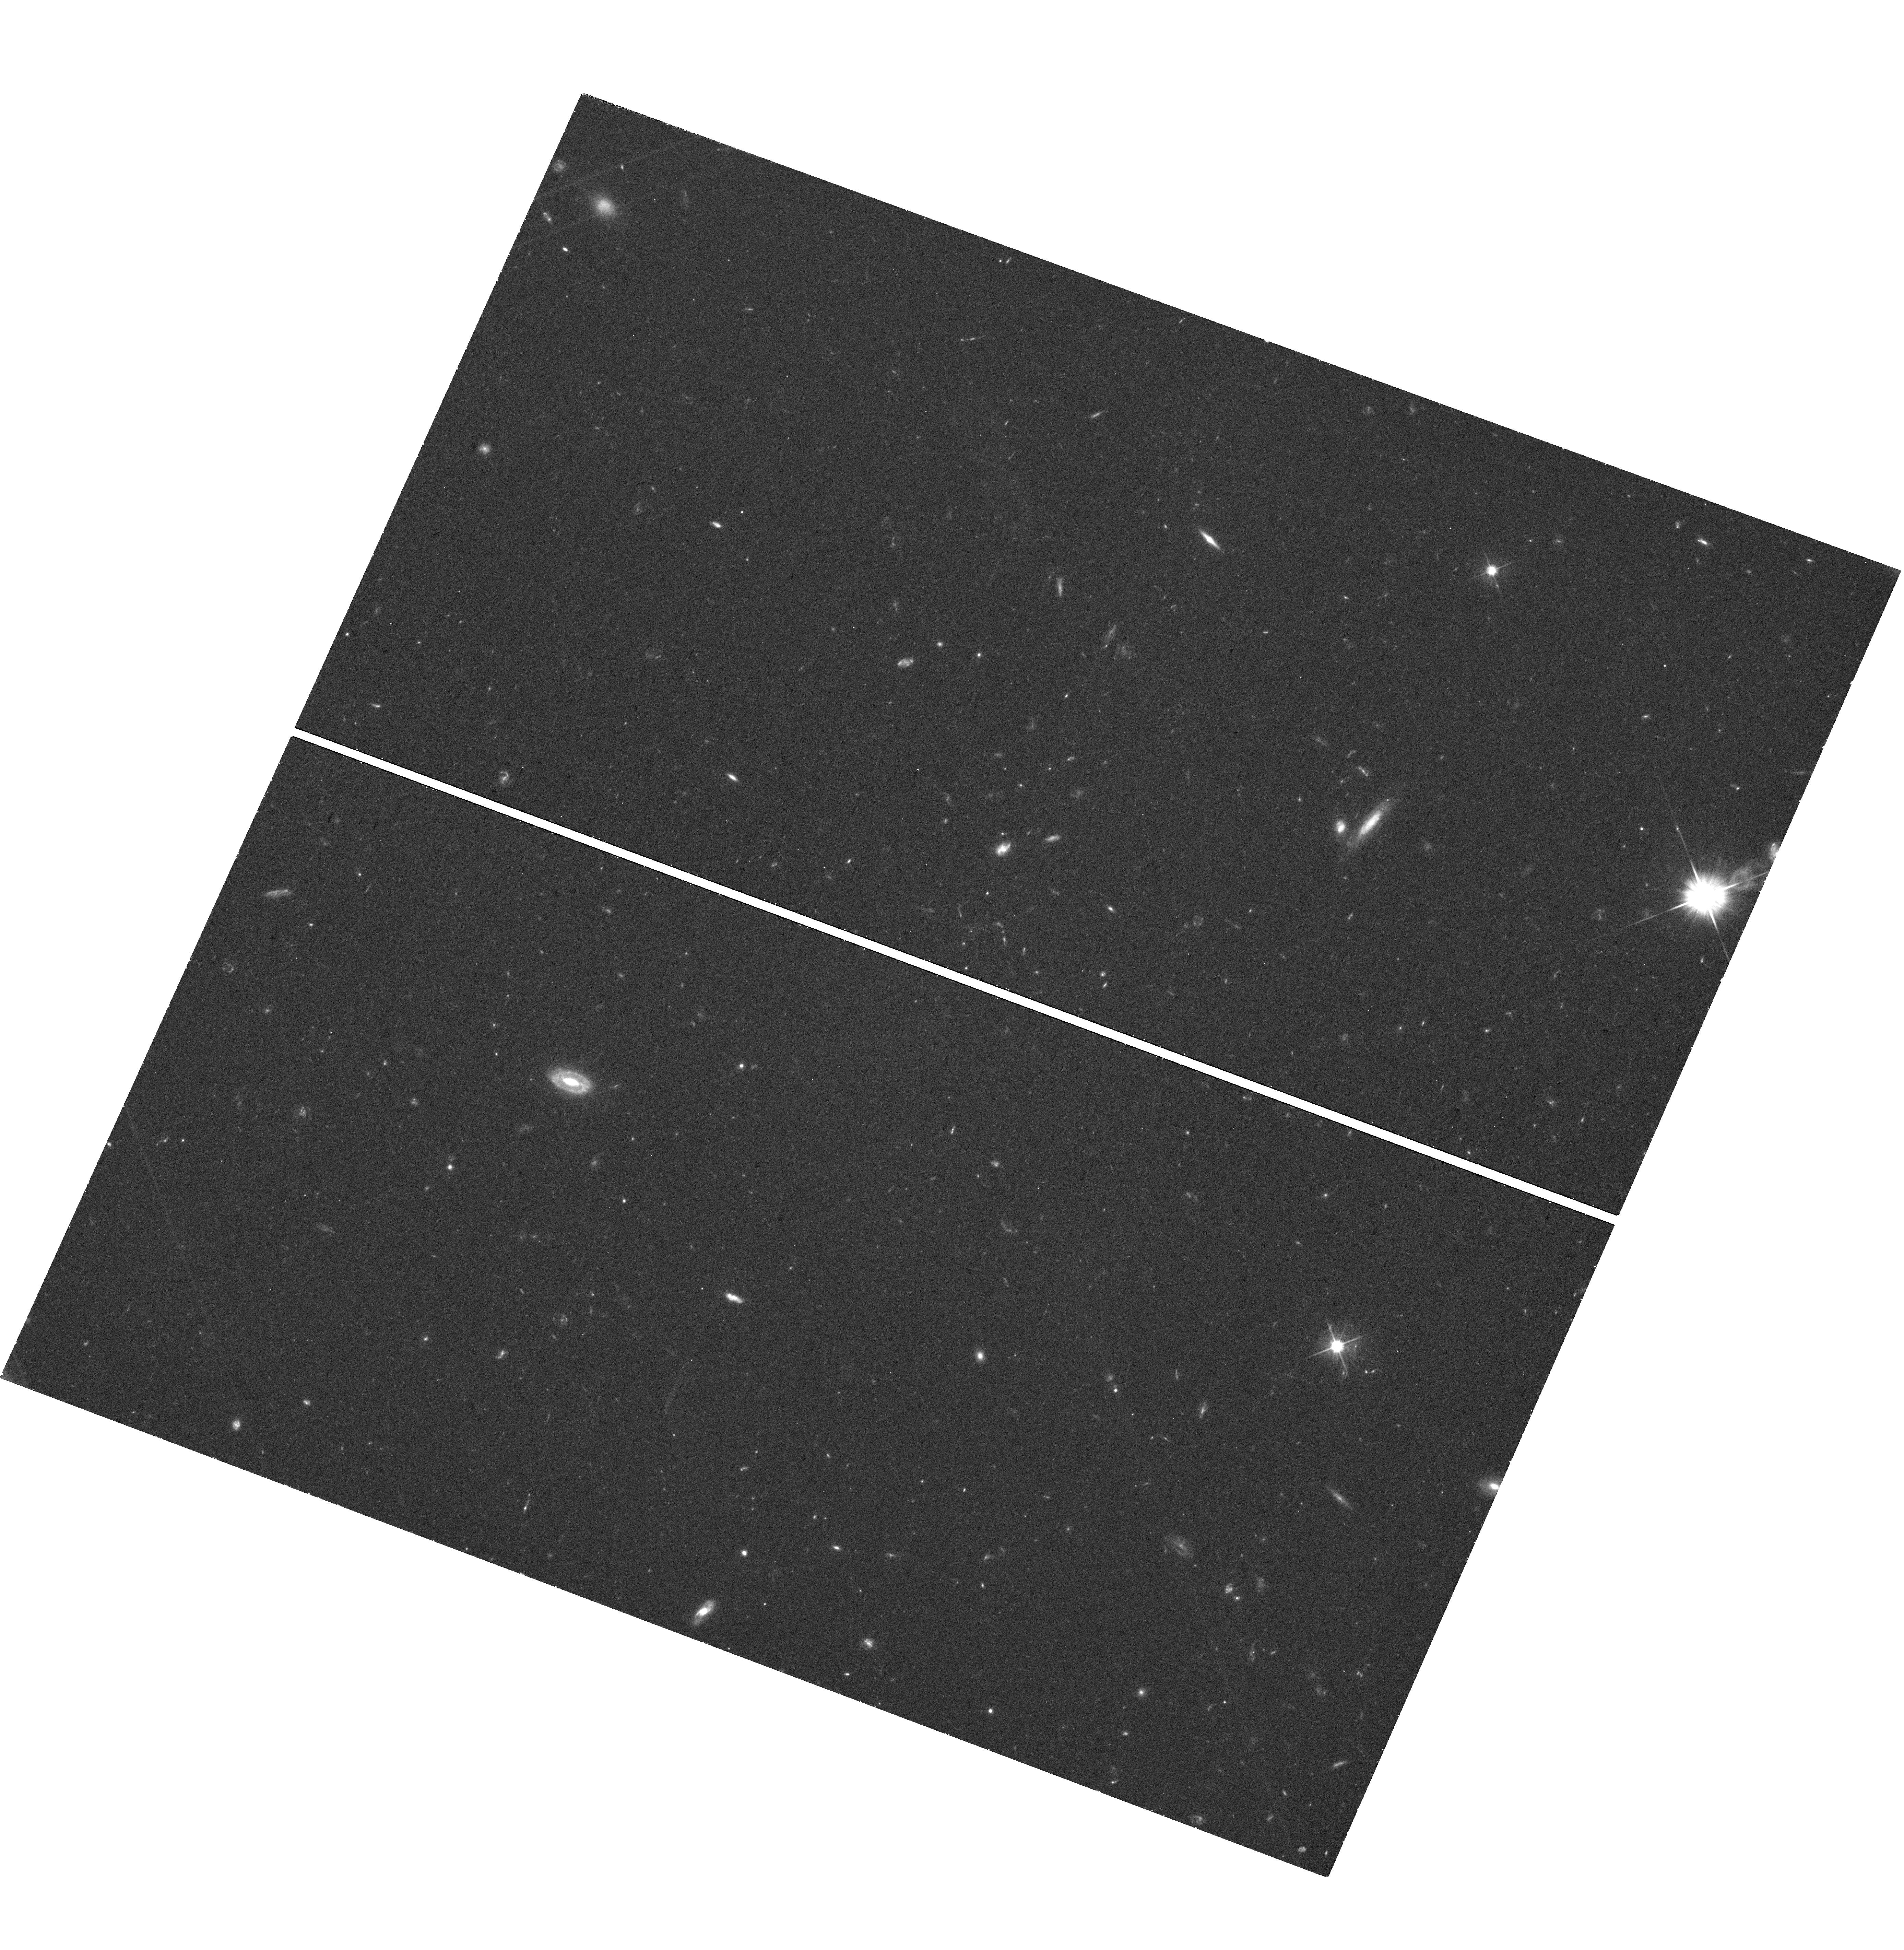
Target: AT2022CMC
Instrument: WFC3/UVIS
Filter: F606W
Exposure: 40 min
Observation ID: hst_16911_02_wfc3_uvis_f606w_ietg02

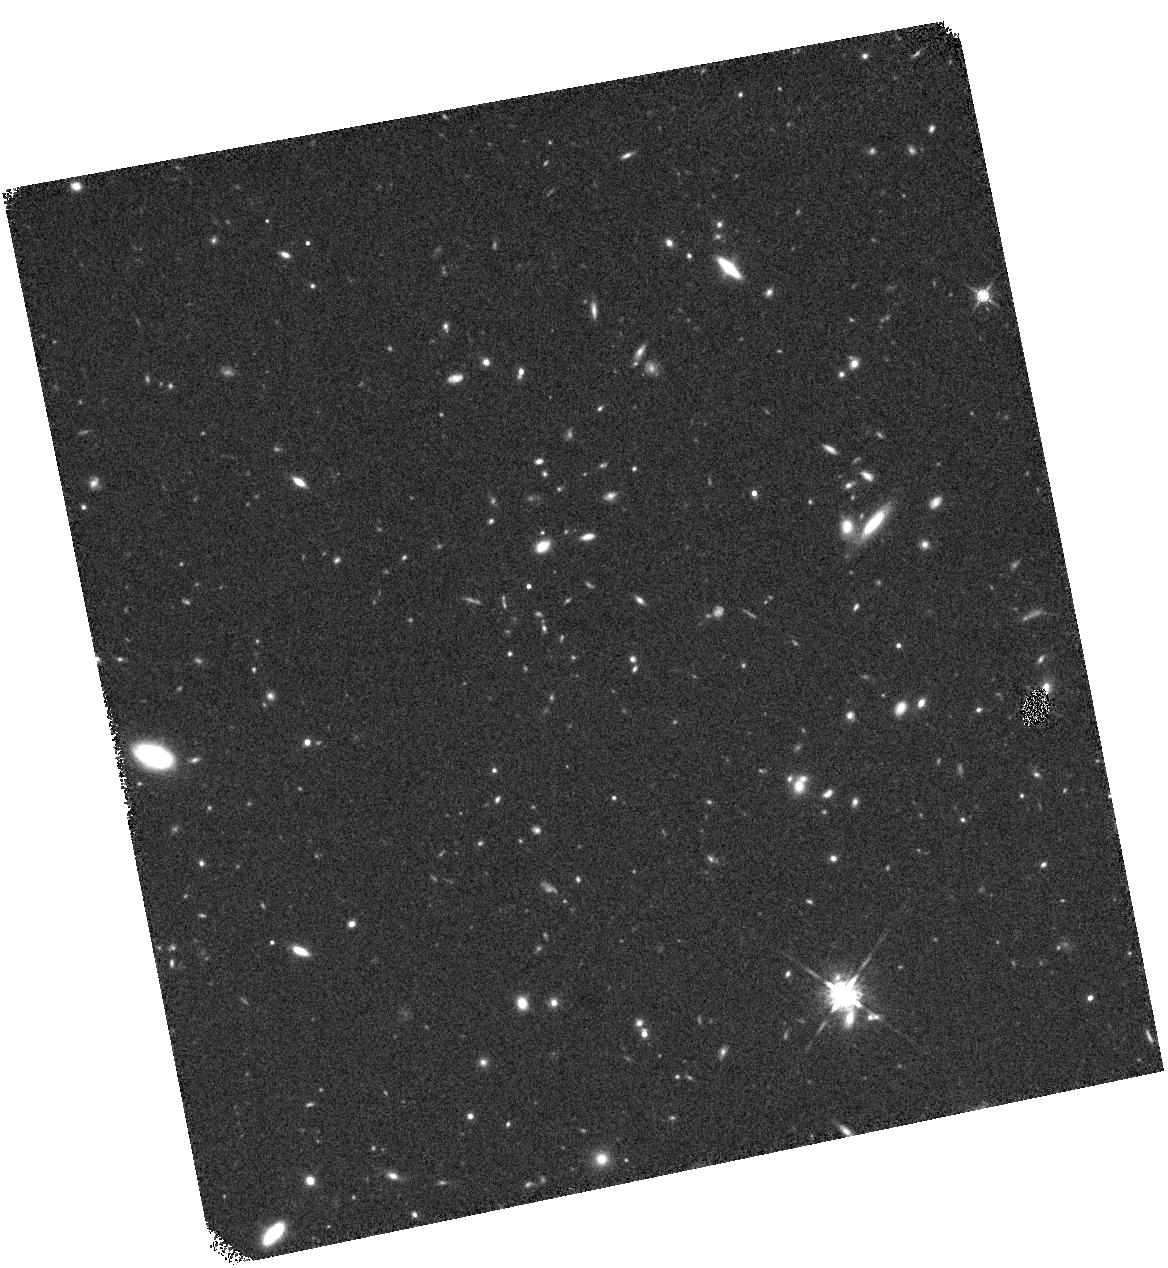
Target: AT2022CMC
Instrument: WFC3/IR
Filter: F160W
Exposure: 18 min
Observation ID: hst_16911_01_wfc3_ir_f160w_ietg01

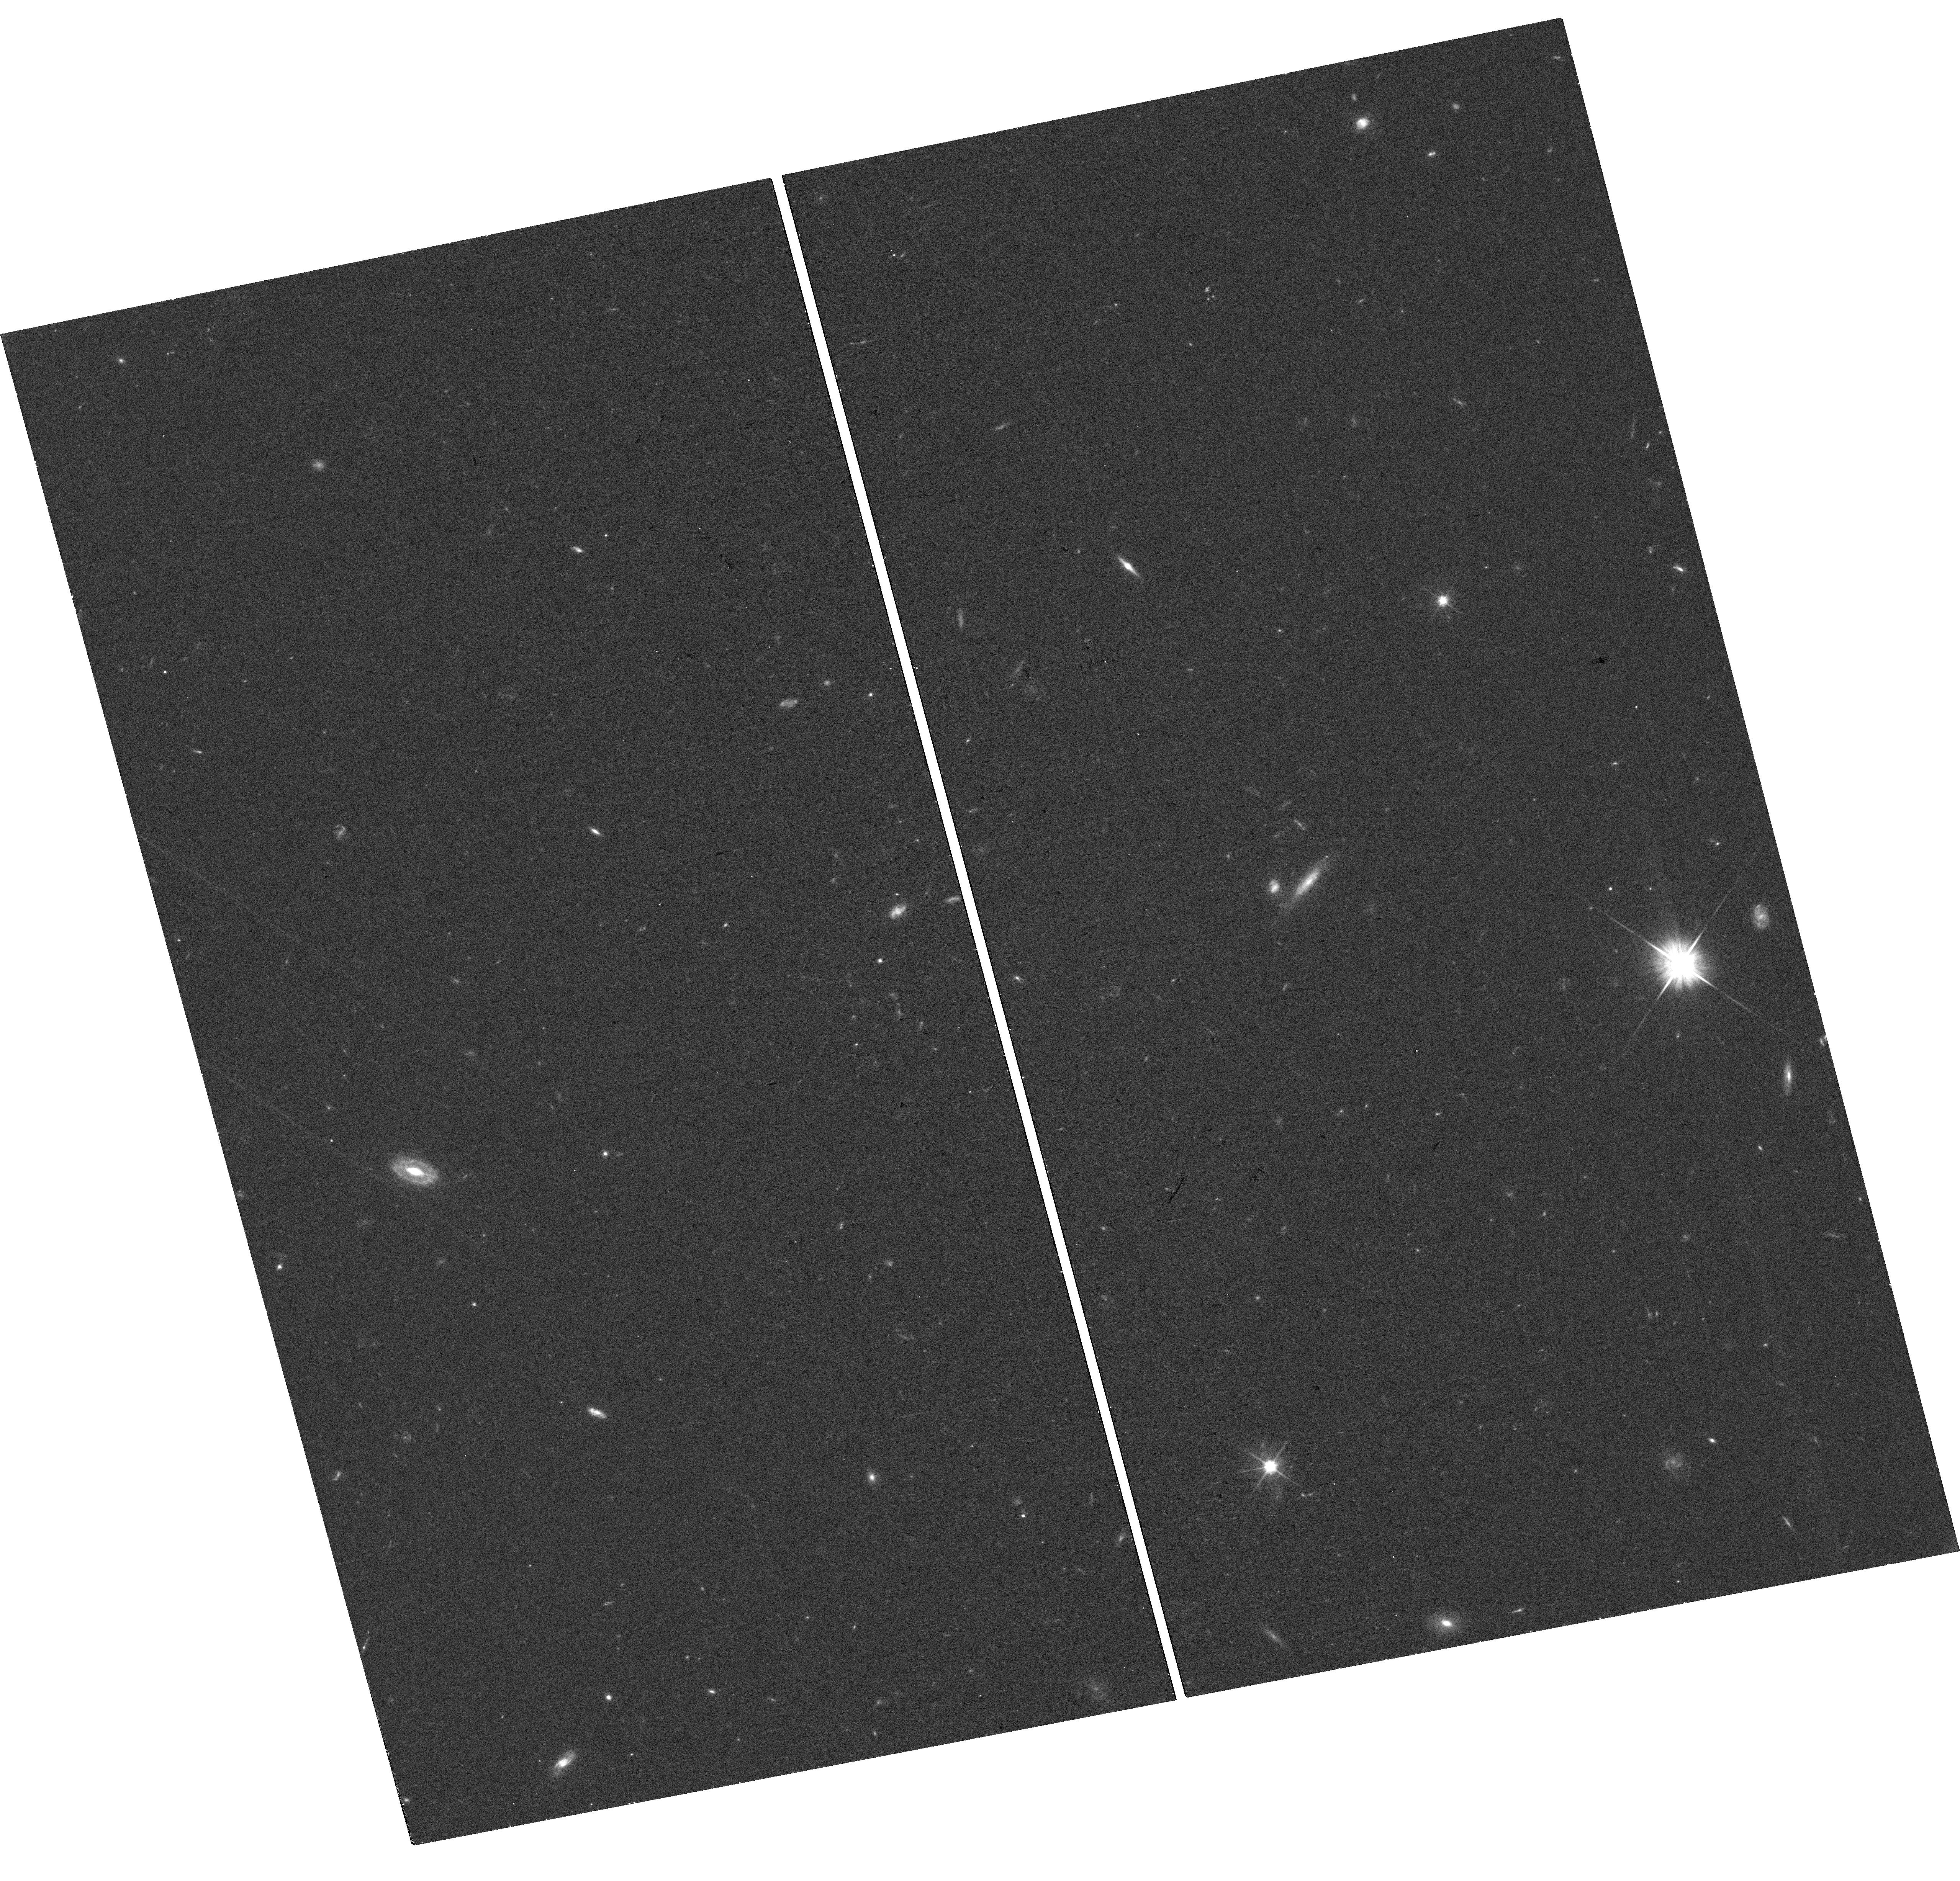
Target: AT2022CMC
Instrument: WFC3/UVIS
Filter: F606W
Exposure: 17 min
Observation ID: hst_16911_01_wfc3_uvis_f606w_ietg01

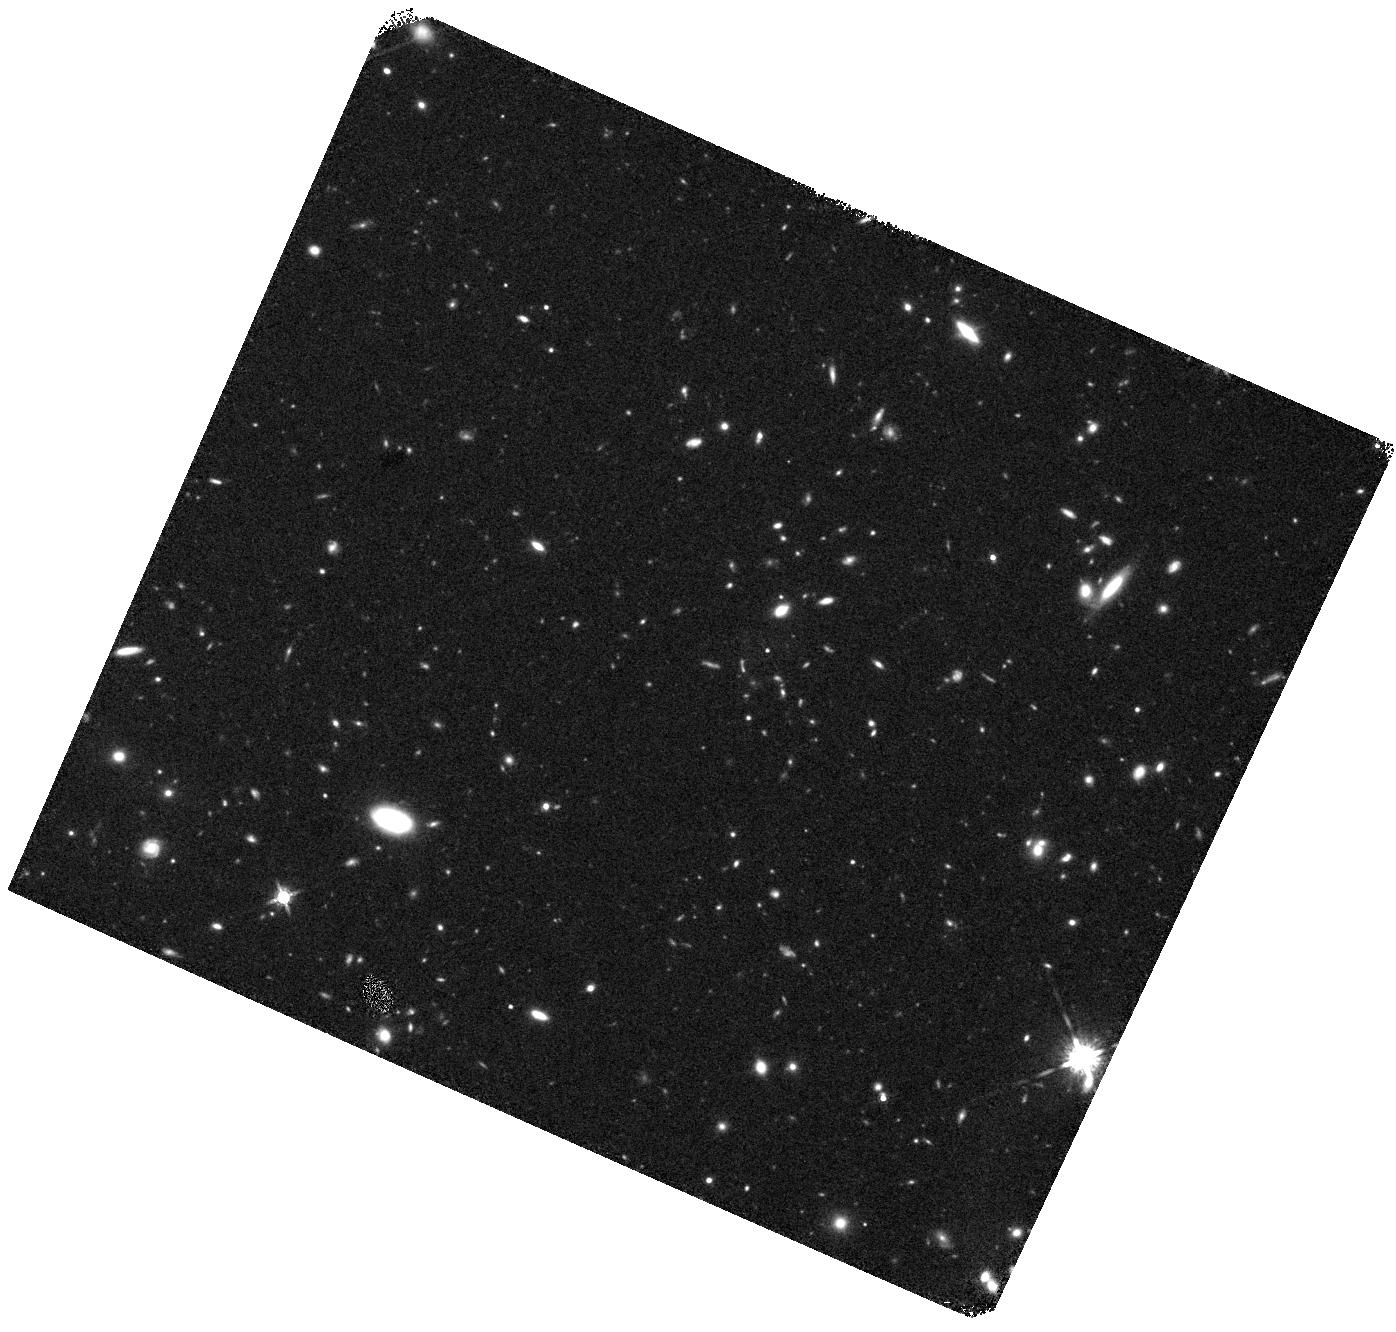
Target: AT2022CMC
Instrument: WFC3/IR
Filter: F160W
Exposure: 40 min
Observation ID: hst_16911_02_wfc3_ir_f160w_ietg02

The Host Galaxy and Environment of the Unusual Transient AT2022cmc (PI: Cenko, Stephen Bradley)

AT2022cmc is a luminous, fast transient recently discovered by the Zwicky Transient Facility (ZTF). The combination of luminous (absolute magnitude -25), rapidly fading optical emission, extremely luminous (> 1e47 erg/s) X-ray emission, and self-absorbed radio emission, do not neatly fit into the traditional transient classification scheme. We consider the most likely explanations for AT2022cmc is either a relativistic tidal disruption event (i.e., a star disrupted by a central supermassive black hole that forms a new relativistic jet pointed along the observer line of sight), or an exceptional member of the new class of fast blue optical transients (FBOTs). Here we request HST observations to allow us to precisely pinpoint the transient location with respect to the host galaxy nucleus. A nuclear origin would strongly favor a relativistic tidal disruption event origin, only the fourth firmly established member of this class (and the first in over a decade). Alternatively, an off-nuclear origin would rule out a tidal disruption event, and instead favor either an exceptionally luminous FBOT or an entirely new class of transient phenomena.